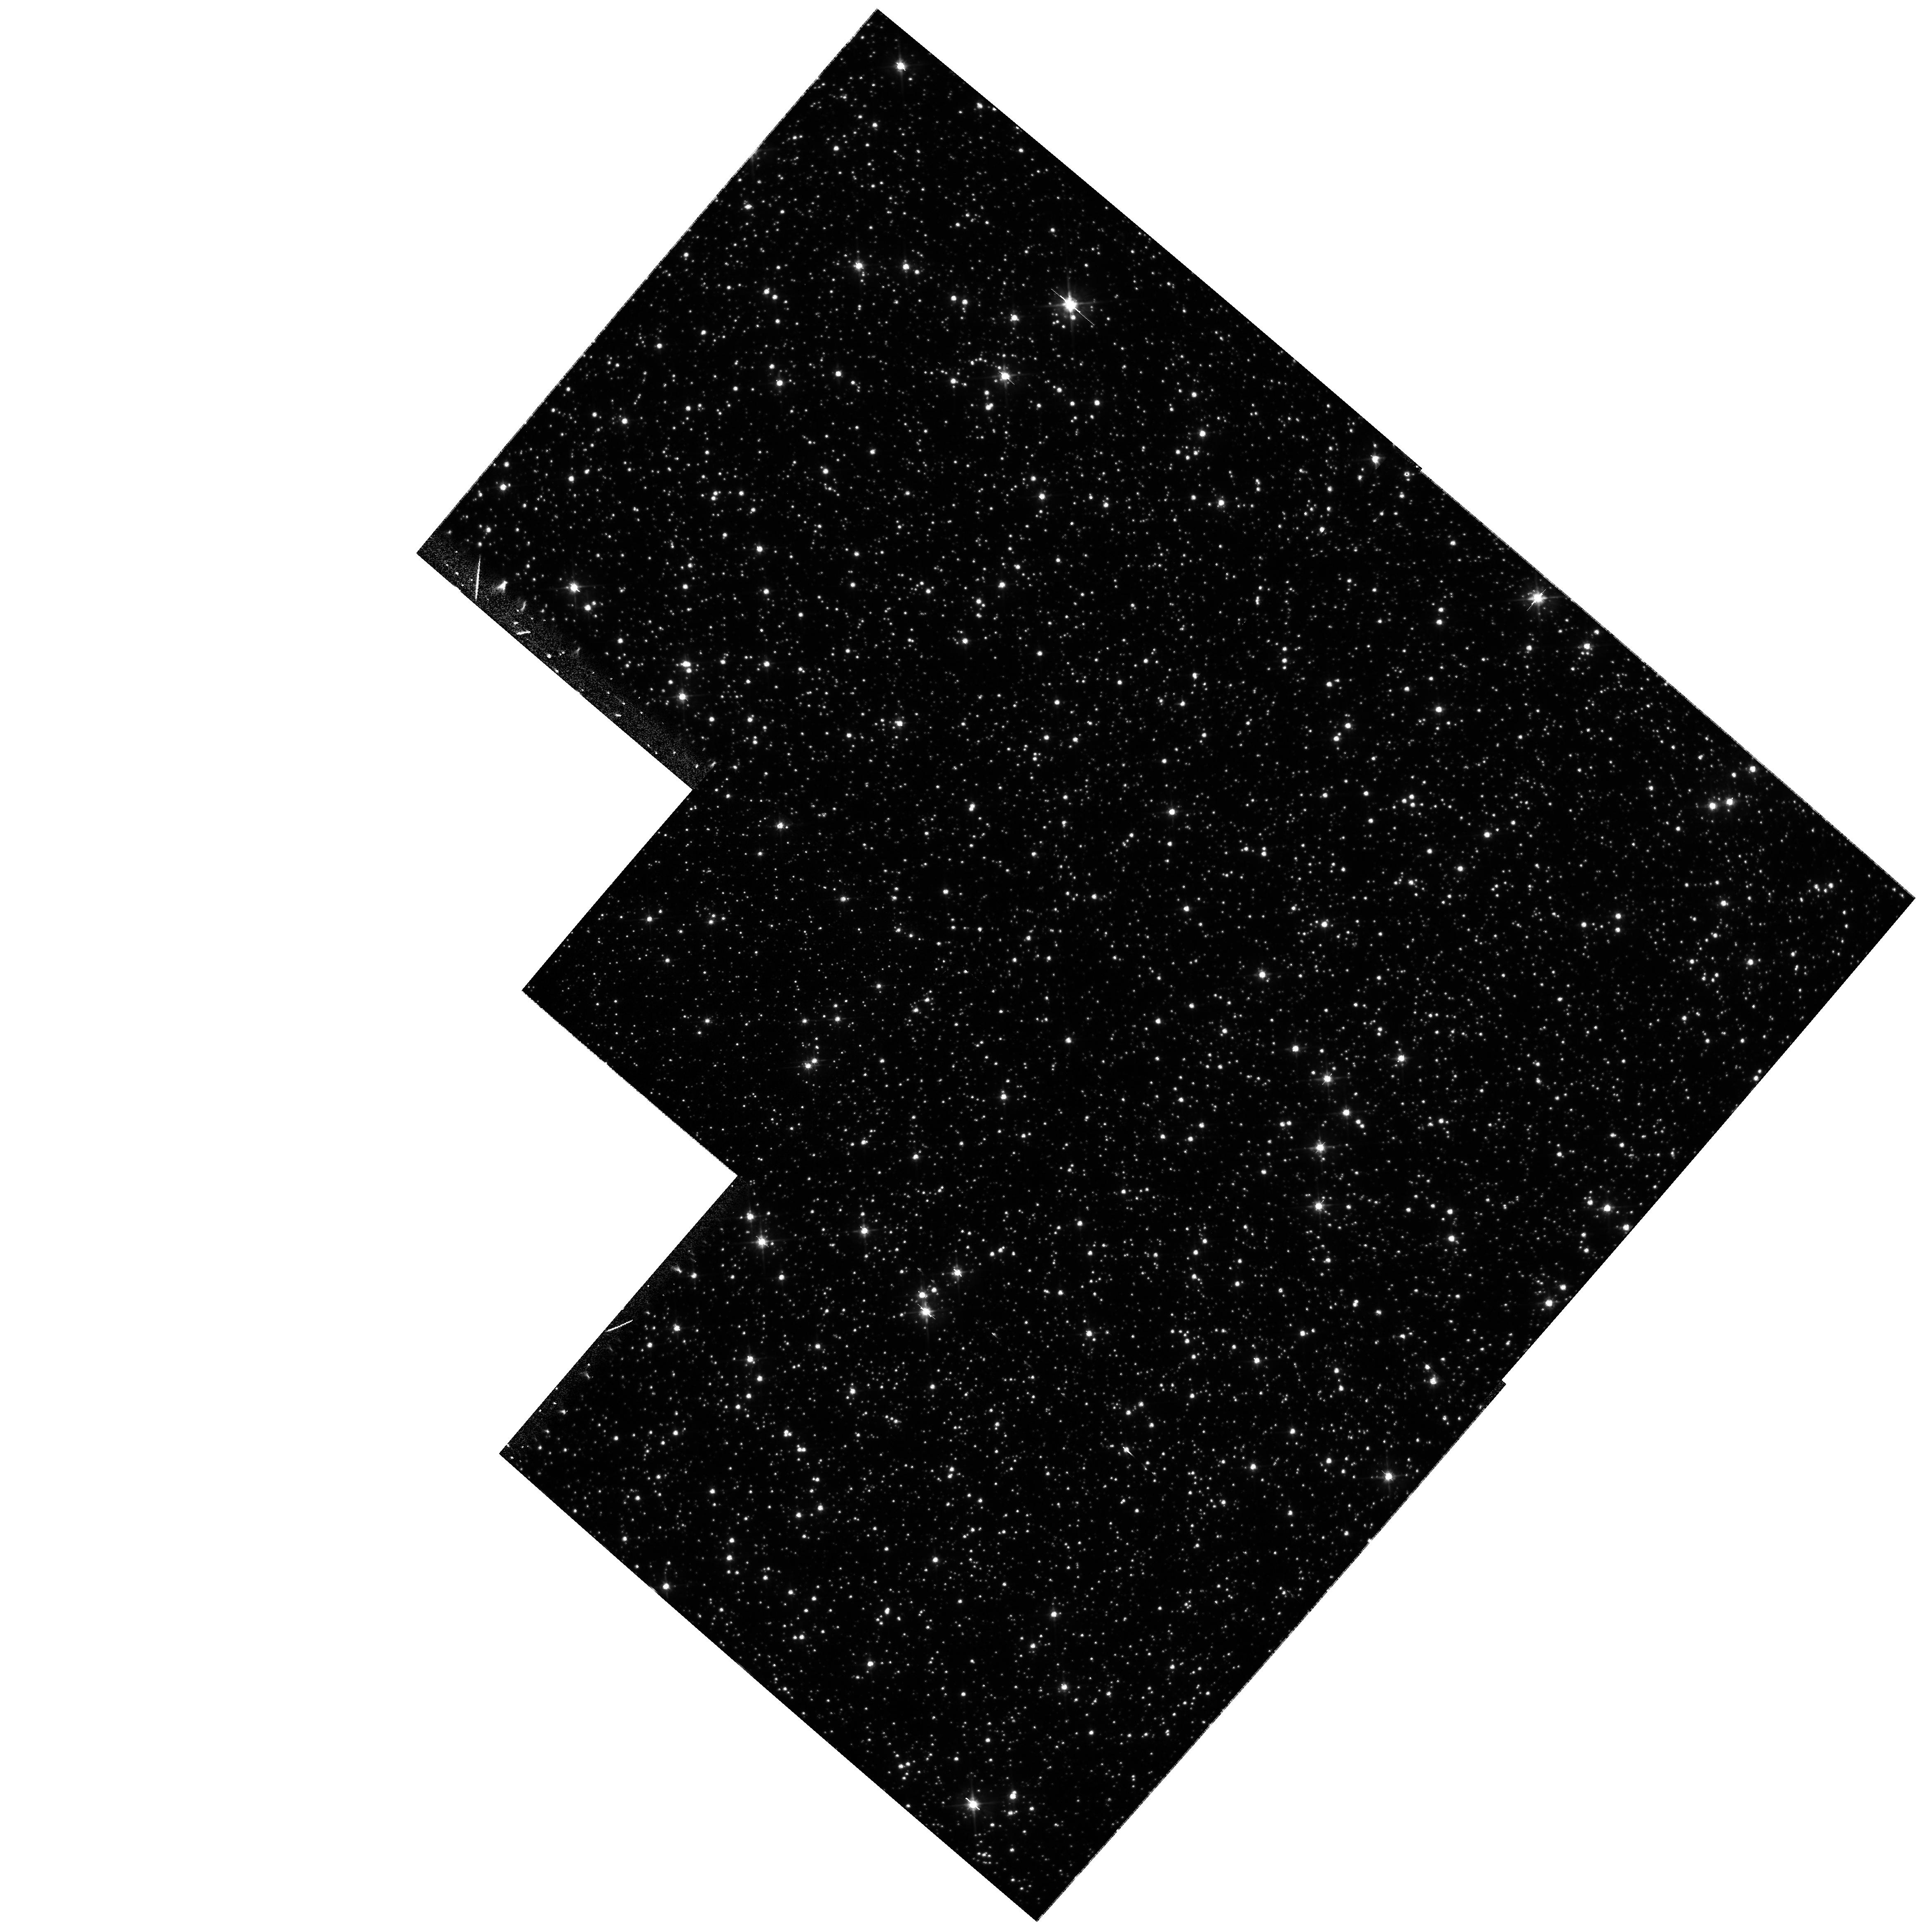
Target: 96-BLG-5
Instrument: WFPC2/PC
Filter: F555W
Exposure: 13 min
Observation ID: hst_9342_01_wfpc2_pc_f555w_u6ls01

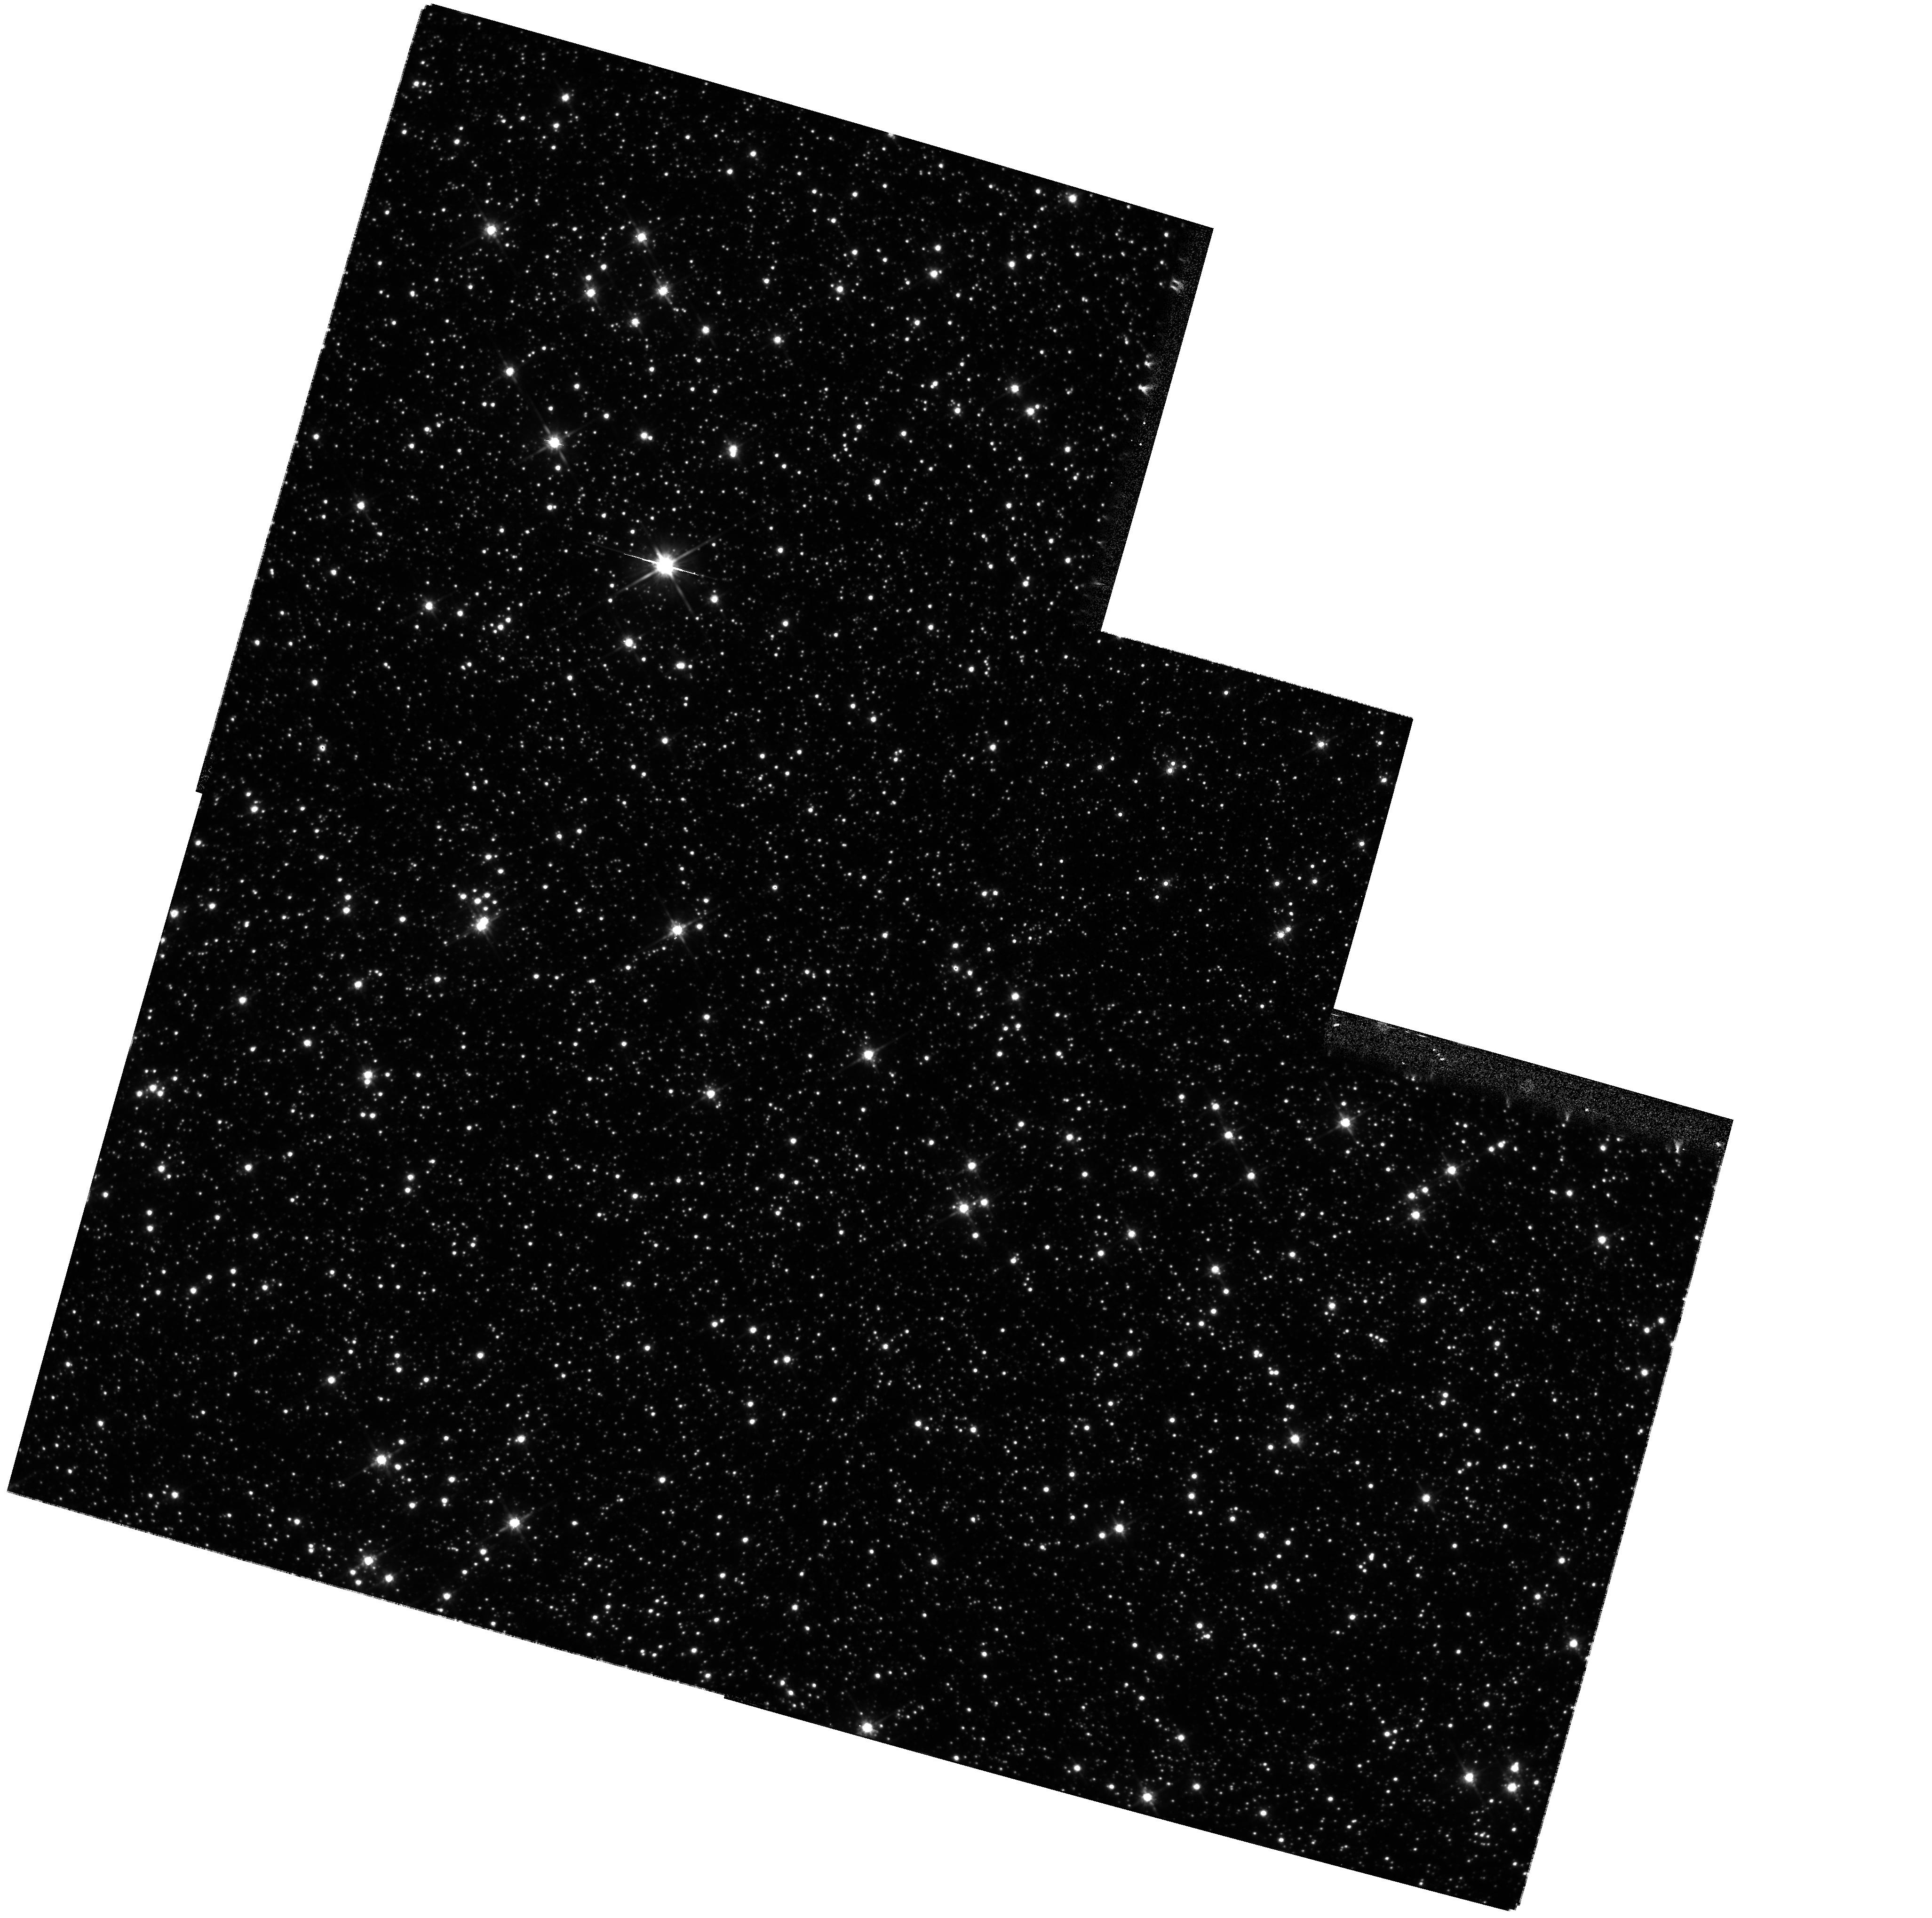
Target: 96-BLG-5
Instrument: WFPC2/PC
Filter: F814W
Exposure: 11 min
Observation ID: hst_9342_02_wfpc2_pc_f814w_u6ls02

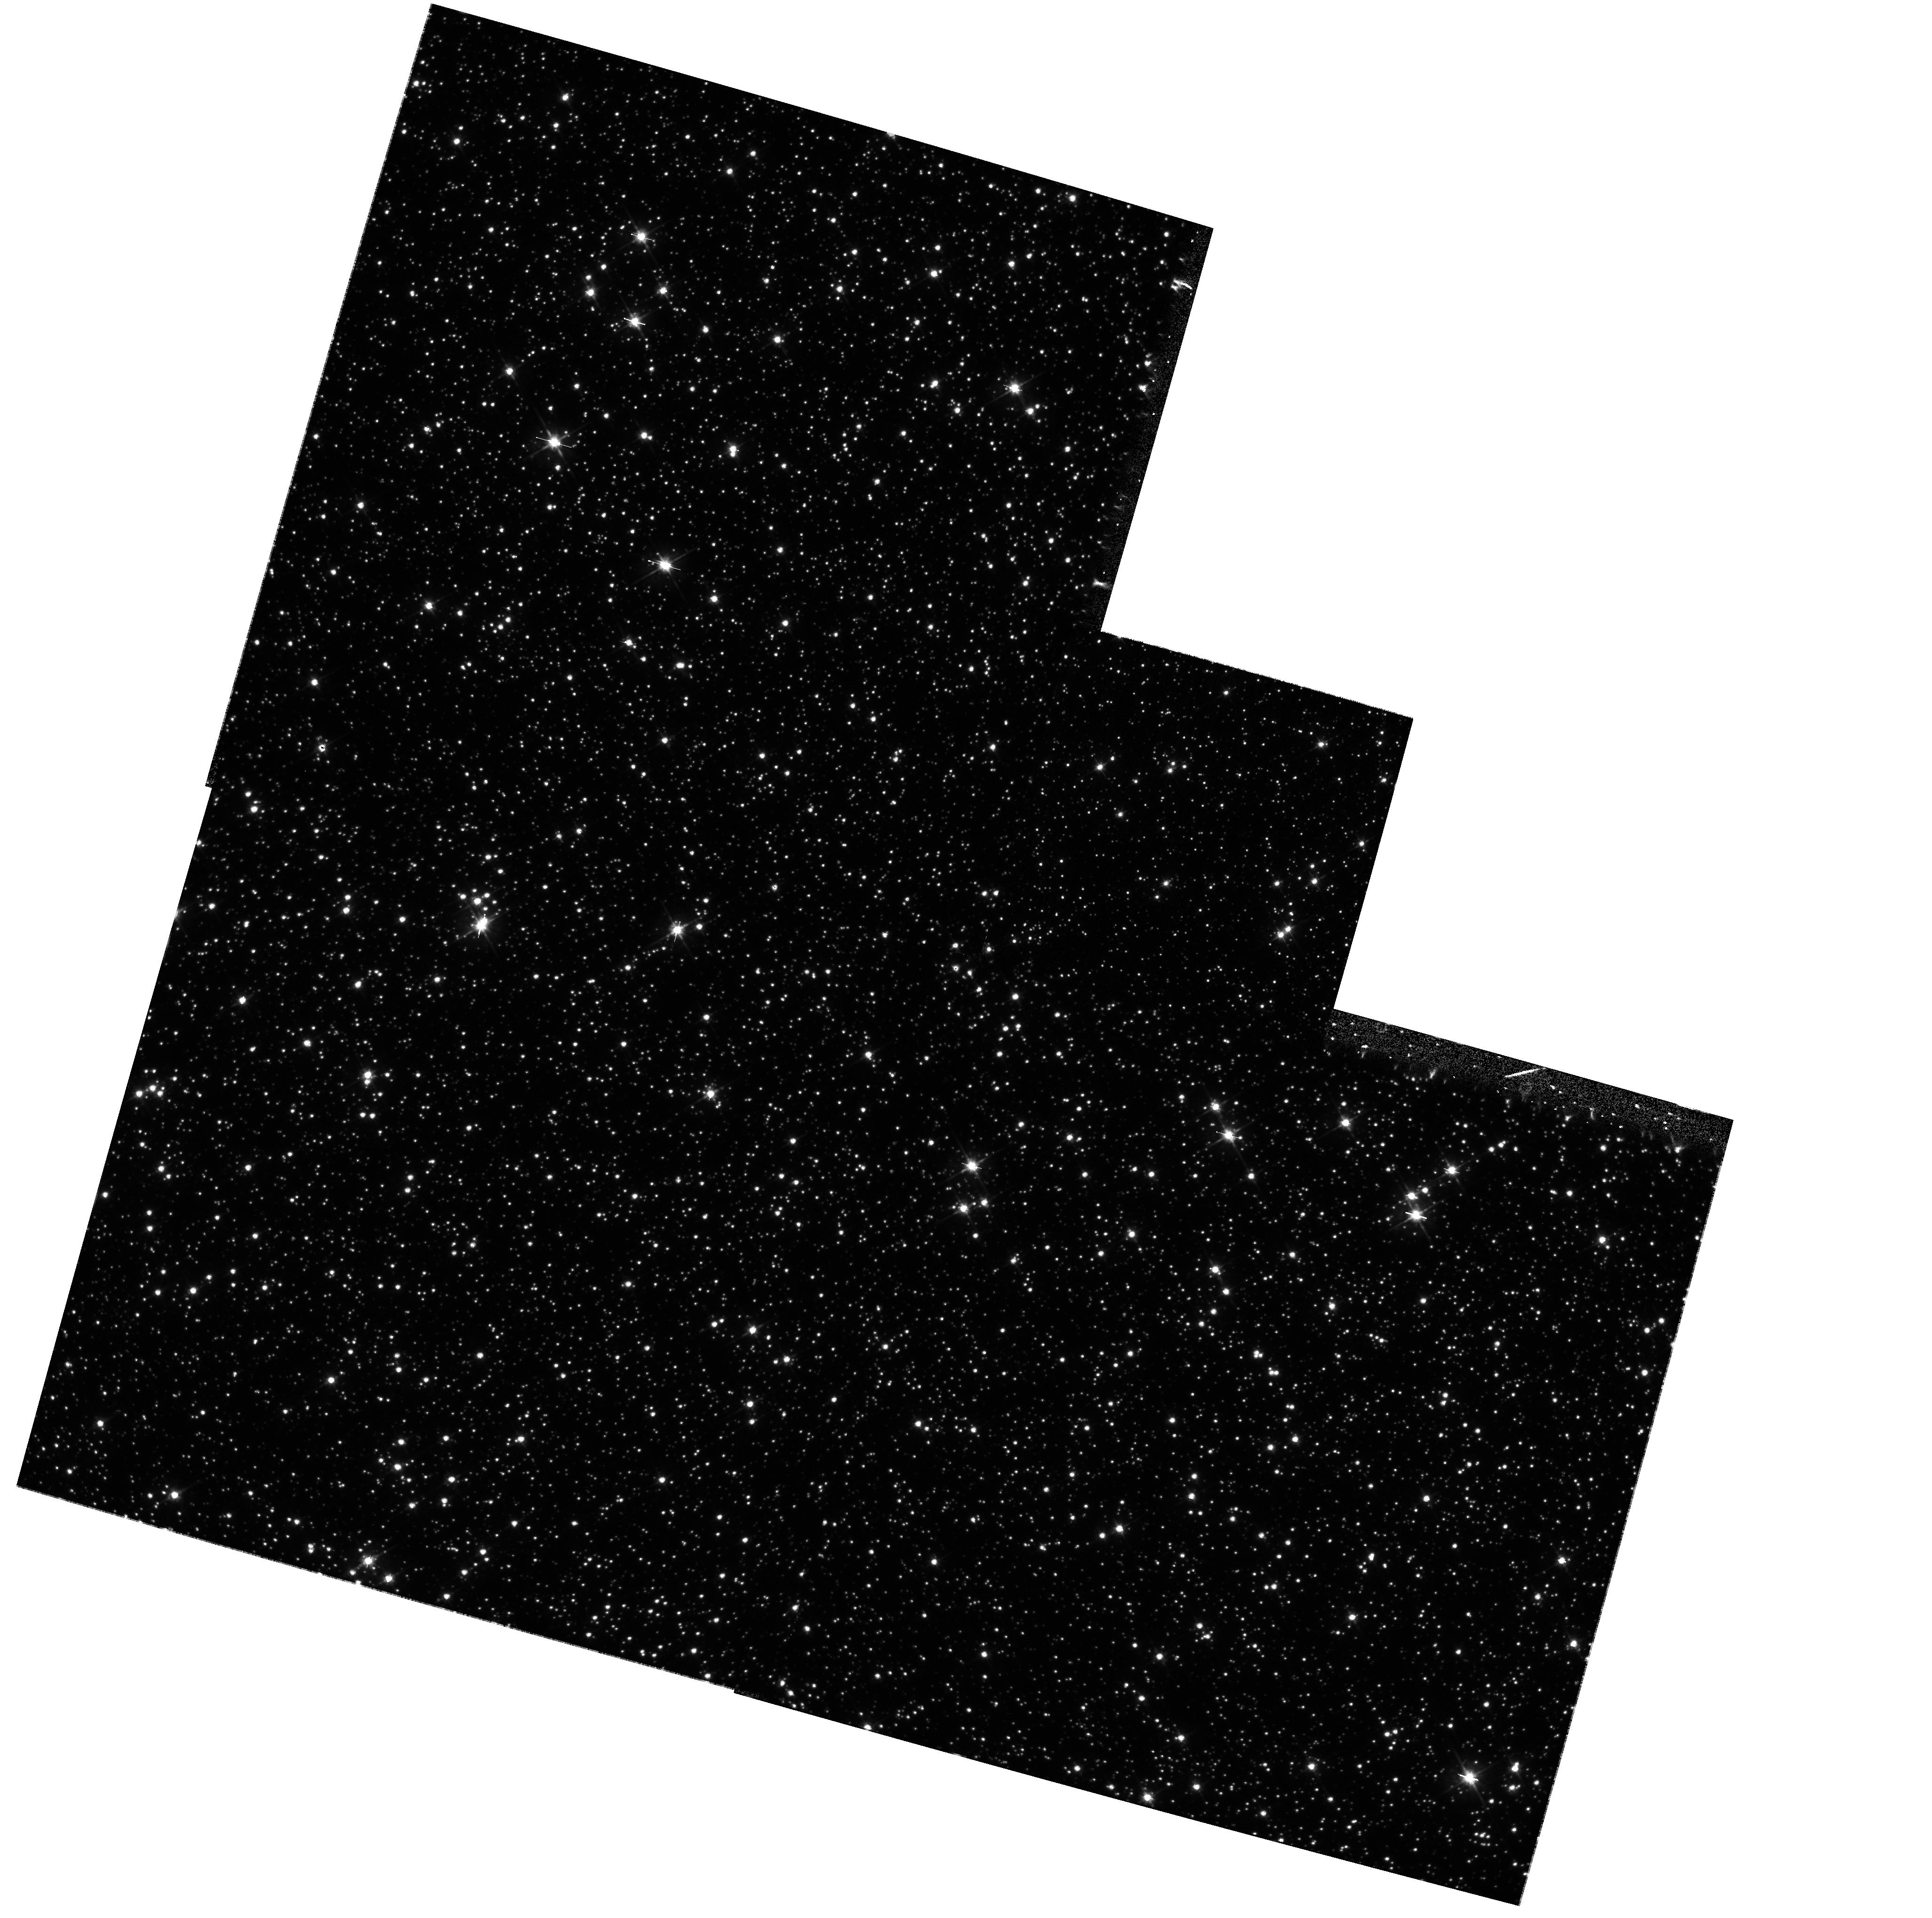
Target: 96-BLG-5
Instrument: WFPC2/PC
Filter: F555W
Exposure: 13 min
Observation ID: hst_9342_02_wfpc2_pc_f555w_u6ls02

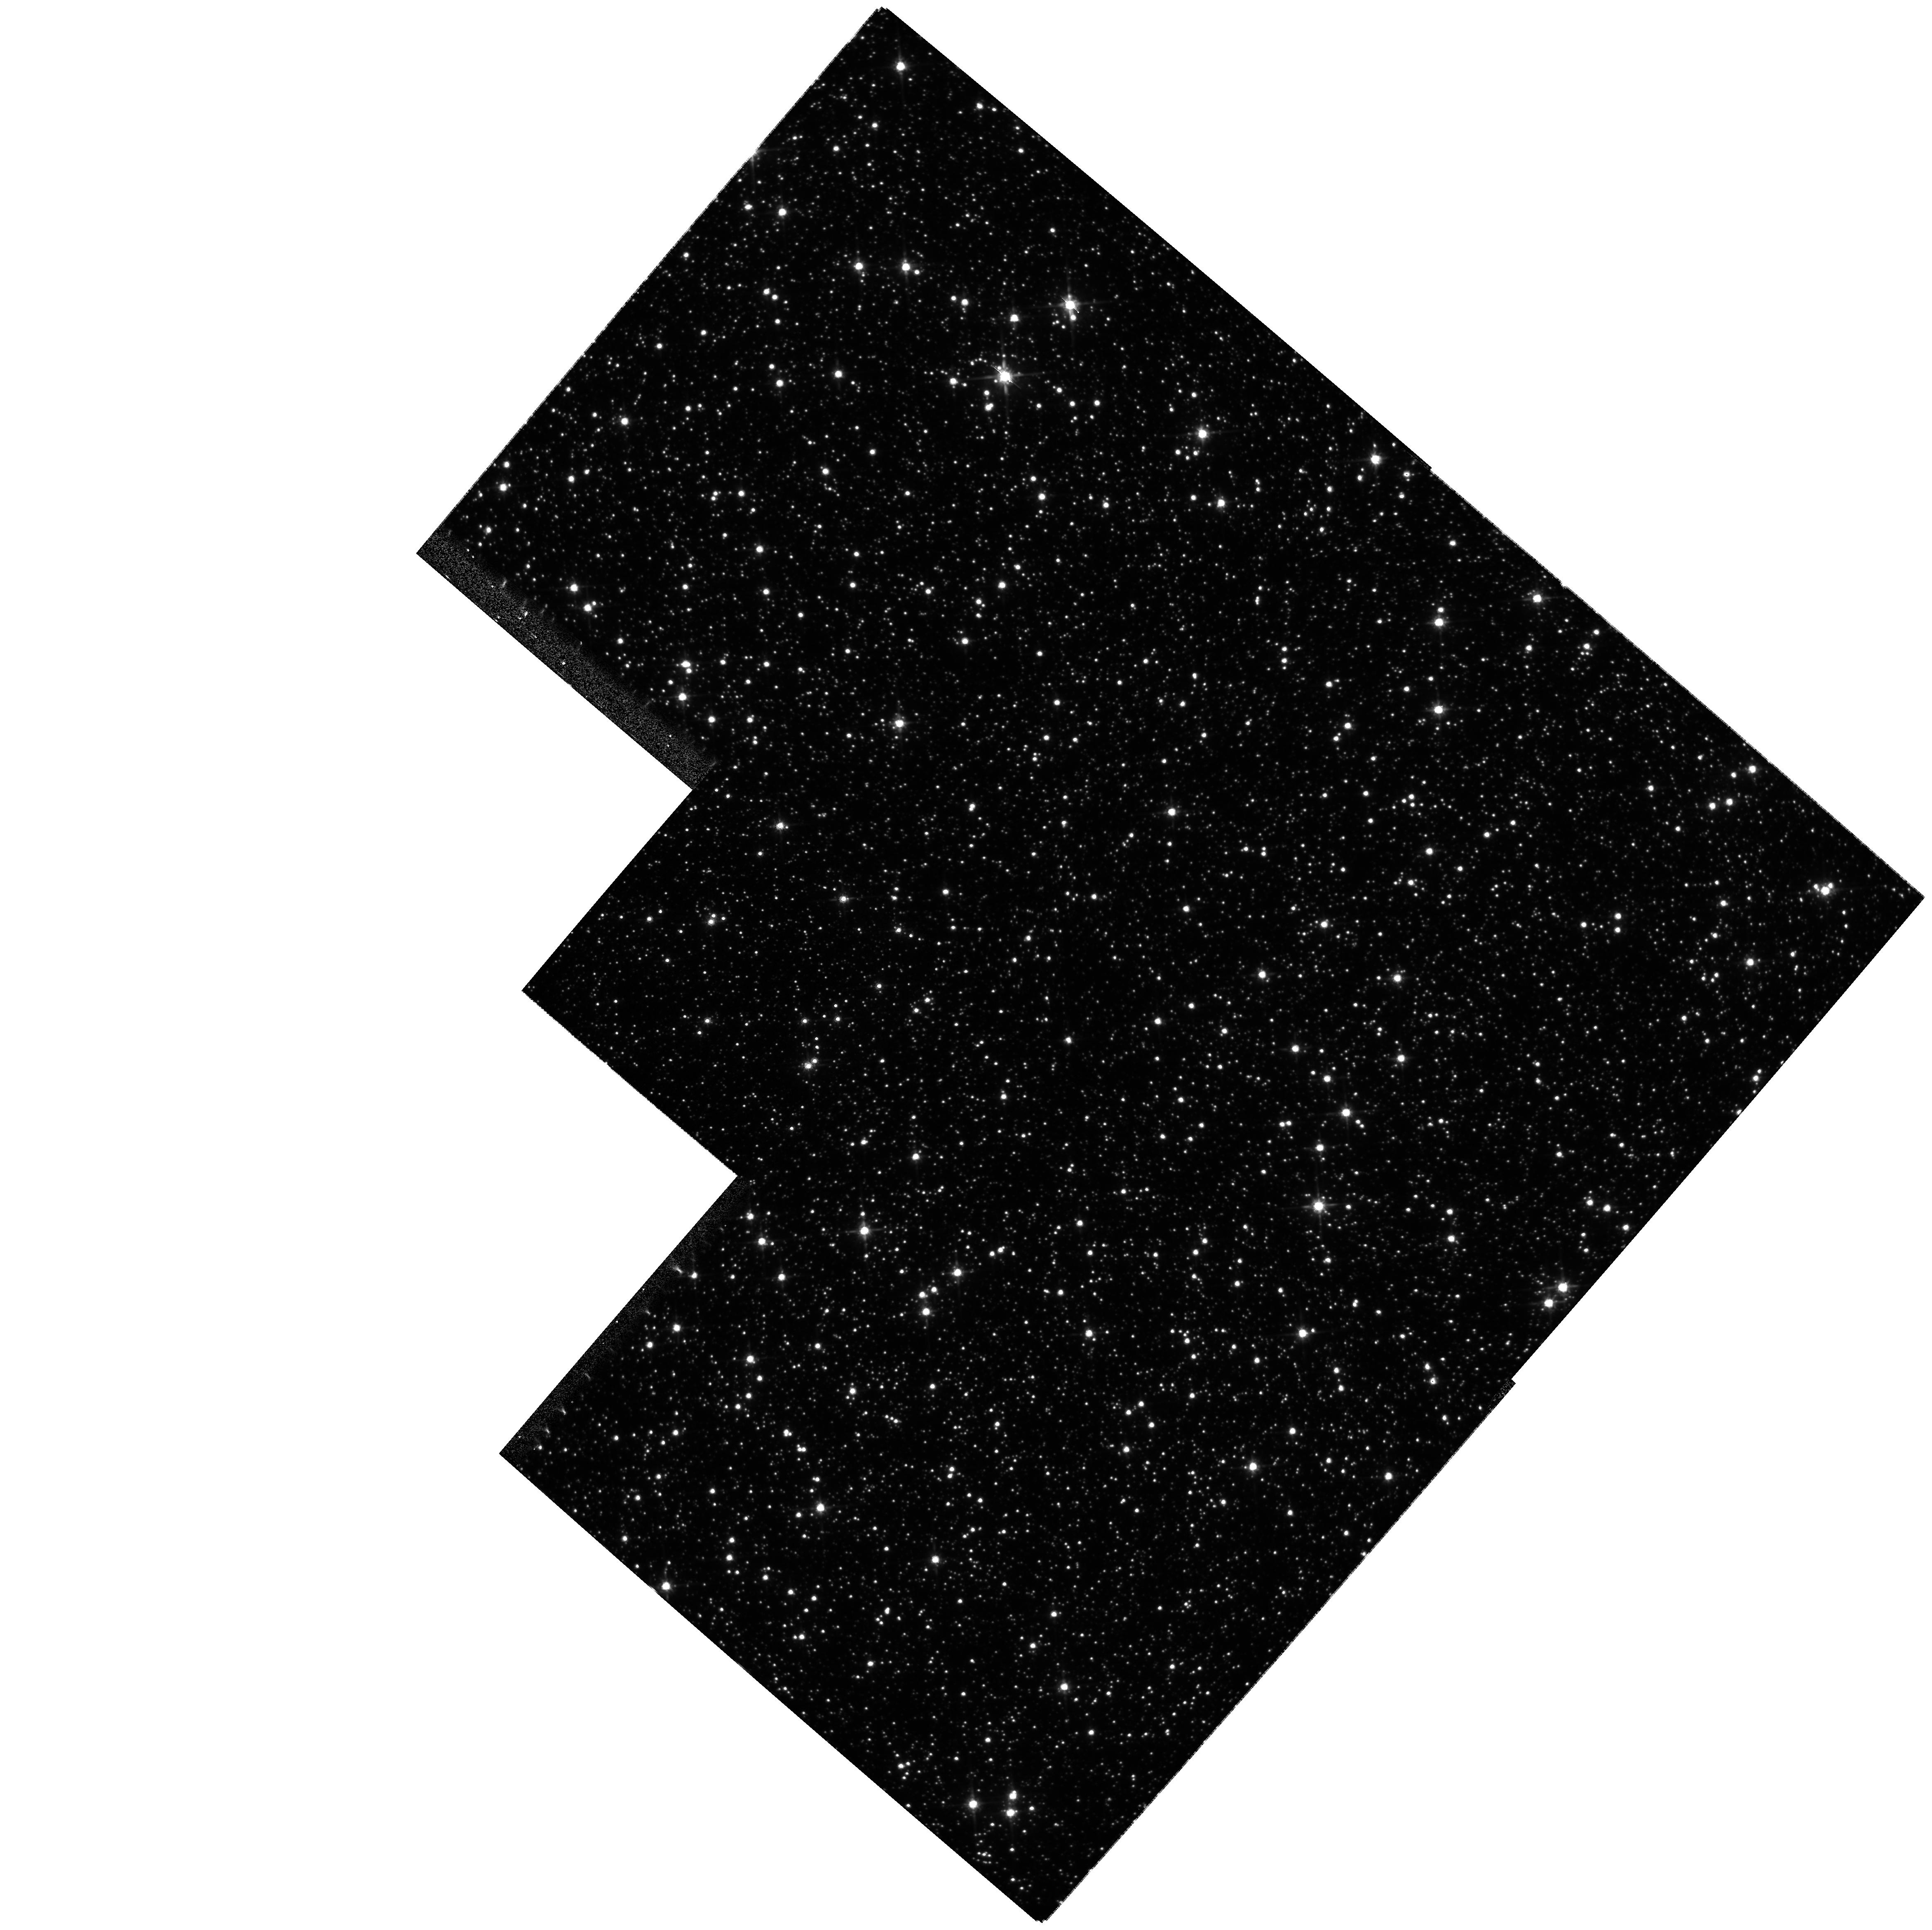
Target: 96-BLG-5
Instrument: WFPC2/PC
Filter: F814W
Exposure: 11 min
Observation ID: hst_9342_01_wfpc2_pc_f814w_u6ls01

Confirmation of Black Hole, Planetary, and Binary Microlensing Events (PI: Bennett, David P.)

We propose WFPC2 images of five MACHO Project microlensing events in order to confirm our microlensing models which indicate that these events were caused by black holes and stars with extra-solar planets. Our microlensing parallax fits for MACHO-96-BLG-5 and MACHO-97-BLG-6 indicate that the lenses are likely to be black holes of ~ 40M(sun) and ~ 8M(sun), respectively, and we can test these models by comparing the amount of stellar blended predicted by the model with the blended determined from the WFPC2 images. For the large mass black hole candidate MACHO-96-BLG-5, we propose a time series of observations to follow the declining magnification of ~ 0.4 mag over the next several years as predicted by the microlensing model. For the two extra-solar planet candidates reported by the Microlensing Planet Search (MPS) Collaboration, MACHO-97-BLG-41 and MACHO-98-BLG-35, we propose to test the planetary microlensing models by determining the amount of blending between each source star and its neighbors. Our observations of MACHO-97-BLG-41, will serve as a first epoch for the possible observation of this triple lens system moving away from the source star. Finally, we propose to image binary lensing event MACHO-98-SMC-1 to test our ability to determine the location of the lens systems for such events.